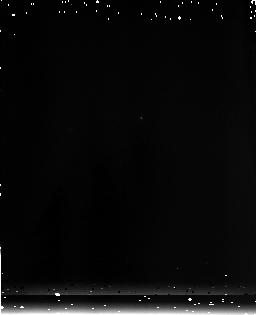
Target: SDSS-J104841.94+463830.8
Instrument: NICMOS/NIC3
Filter: F175W
Exposure: 3 min
Observation ID: n9mz12010

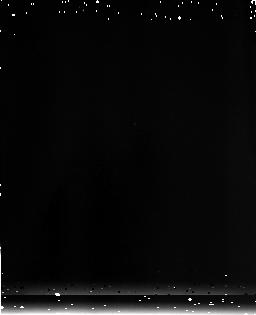
Target: SDSS-J163033.90+401209.6
Instrument: NICMOS/NIC3
Filter: F175W
Exposure: 3 min
Observation ID: n9mz22010

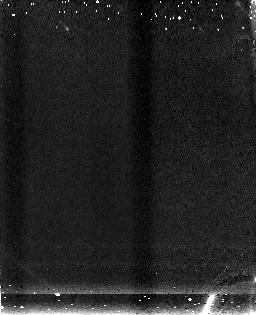
Target: SDSS-J103027.10+052454.9
Instrument: NICMOS/NIC3
Filter: F150W
Exposure: 3 min
Observation ID: n9mz02010

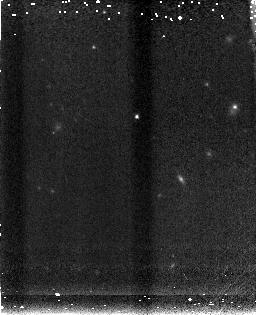
Target: SDSS-J130608.26+035626.3
Instrument: NICMOS/NIC3
Filter: F150W
Exposure: 3 min
Observation ID: n9mz14010

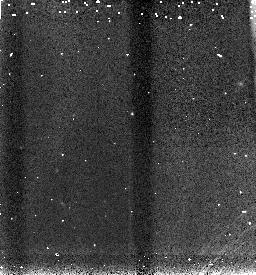
Target: SDSS-J163033.90+401209.6
Instrument: NICMOS/NIC3
Filter: F110W
Exposure: 2 min
Observation ID: n9mz28010

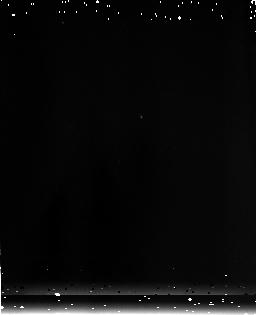
Target: SDSS-J104841.94+463830.8
Instrument: NICMOS/NIC3
Filter: F175W
Exposure: 3 min
Observation ID: n9mz11010

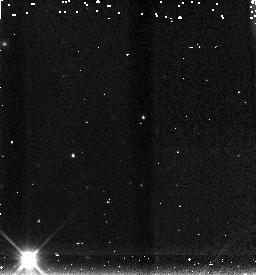
Target: SDSS-J103027.10+052454.9
Instrument: NICMOS/NIC3
Filter: F150W
Exposure: 2 min
Observation ID: n9mz25030

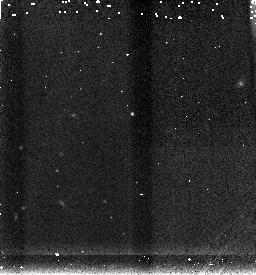
Target: SDSS-J163033.90+401209.6
Instrument: NICMOS/NIC3
Filter: F150W
Exposure: 2 min
Observation ID: n9mz28030

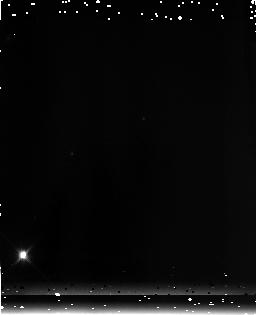
Target: SDSS-J103027.10+052454.9
Instrument: NICMOS/NIC3
Filter: F175W
Exposure: 3 min
Observation ID: n9mz03010

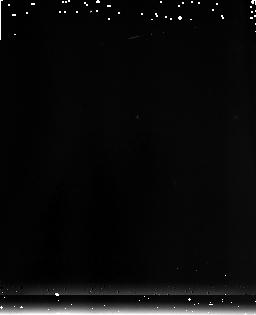
Target: SDSS-J130608.26+035626.3
Instrument: NICMOS/NIC3
Filter: F175W
Exposure: 3 min
Observation ID: n9mz15010

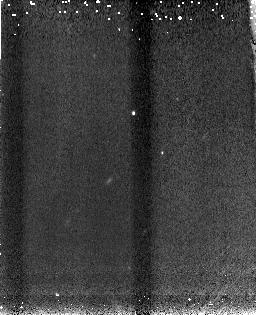
Target: SDSS-J104841.94+463830.8
Instrument: NICMOS/NIC3
Filter: F110W
Exposure: 3 min
Observation ID: n9mz07010

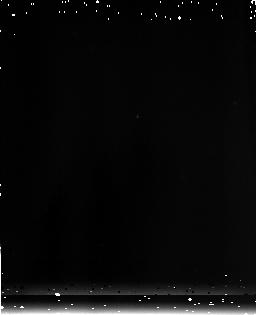
Target: SDSS-J130608.26+035626.3
Instrument: NICMOS/NIC3
Filter: F175W
Exposure: 3 min
Observation ID: n9mz18010

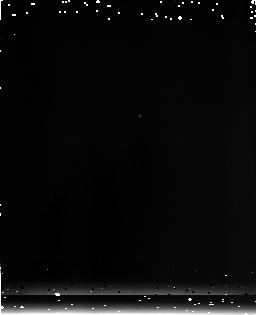
Target: SDSS-J104841.94+463830.8
Instrument: NICMOS/NIC3
Filter: F175W
Exposure: 3 min
Observation ID: n9mz09010

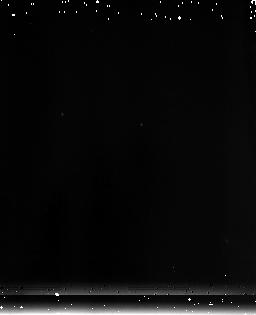
Target: SDSS-J103027.10+052454.9
Instrument: NICMOS/NIC3
Filter: F175W
Exposure: 3 min
Observation ID: n9mz06010

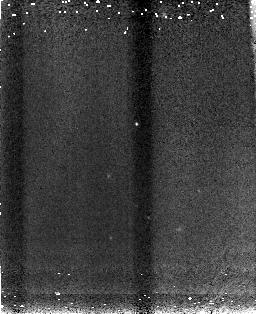
Target: SDSS-J163033.90+401209.6
Instrument: NICMOS/NIC3
Filter: F110W
Exposure: 3 min
Observation ID: n9mz19010

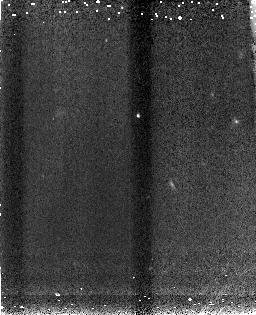
Target: SDSS-J130608.26+035626.3
Instrument: NICMOS/NIC3
Filter: F110W
Exposure: 3 min
Observation ID: n9mz13010

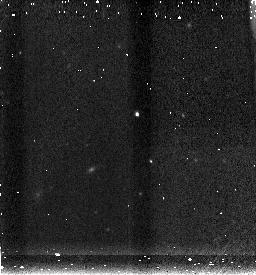
Target: SDSS-J104841.94+463830.8
Instrument: NICMOS/NIC3
Filter: F150W
Exposure: 2 min
Observation ID: n9mz26030

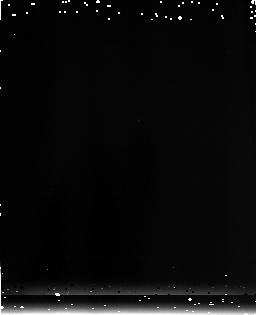
Target: SDSS-J163033.90+401209.6
Instrument: NICMOS/NIC3
Filter: F175W
Exposure: 3 min
Observation ID: n9mz21010

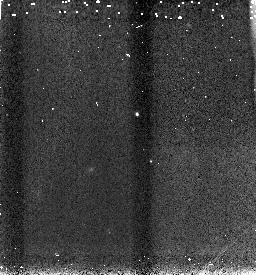
Target: SDSS-J104841.94+463830.8
Instrument: NICMOS/NIC3
Filter: F110W
Exposure: 2 min
Observation ID: n9mz26010

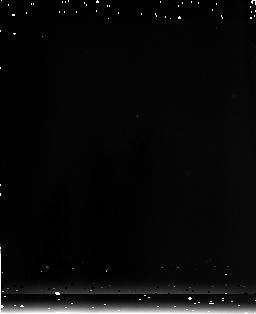
Target: SDSS-J130608.26+035626.3
Instrument: NICMOS/NIC3
Filter: F175W
Exposure: 3 min
Observation ID: n9mz17010

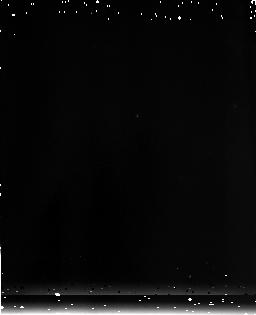
Target: SDSS-J130608.26+035626.3
Instrument: NICMOS/NIC3
Filter: F175W
Exposure: 3 min
Observation ID: n9mz16010

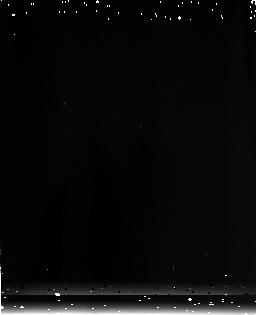
Target: SDSS-J103027.10+052454.9
Instrument: NICMOS/NIC3
Filter: F175W
Exposure: 3 min
Observation ID: n9mz05010

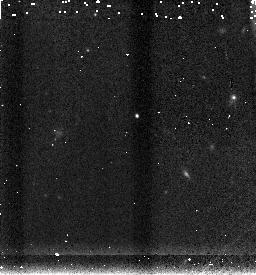
Target: SDSS-J130608.26+035626.3
Instrument: NICMOS/NIC3
Filter: F150W
Exposure: 2 min
Observation ID: n9mz27030

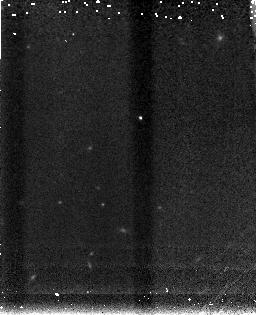
Target: SDSS-J163033.90+401209.6
Instrument: NICMOS/NIC3
Filter: F150W
Exposure: 3 min
Observation ID: n9mz20010

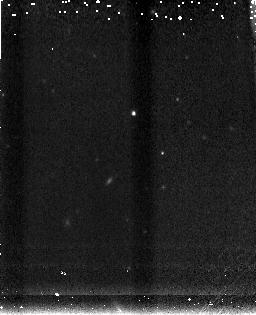
Target: SDSS-J104841.94+463830.8
Instrument: NICMOS/NIC3
Filter: F150W
Exposure: 3 min
Observation ID: n9mz08010

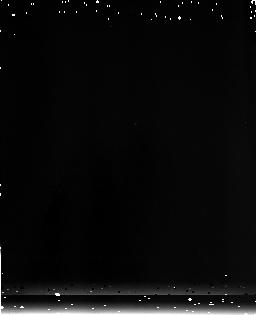
Target: SDSS-J163033.90+401209.6
Instrument: NICMOS/NIC3
Filter: F175W
Exposure: 3 min
Observation ID: n9mz23010

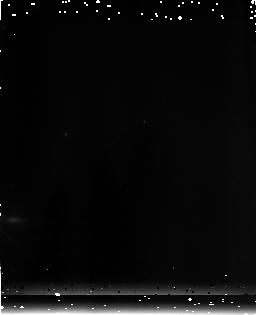
Target: SDSS-J103027.10+052454.9
Instrument: NICMOS/NIC3
Filter: F175W
Exposure: 3 min
Observation ID: n9mz04010

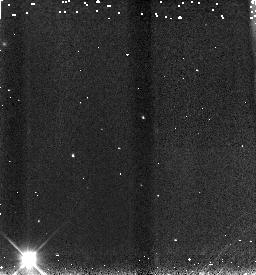
Target: SDSS-J103027.10+052454.9
Instrument: NICMOS/NIC3
Filter: F110W
Exposure: 2 min
Observation ID: n9mz25010

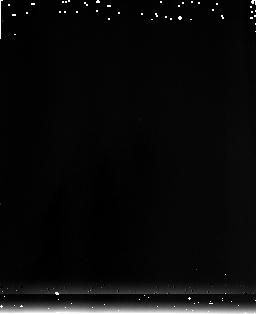
Target: SDSS-J163033.90+401209.6
Instrument: NICMOS/NIC3
Filter: F175W
Exposure: 3 min
Observation ID: n9mz24010

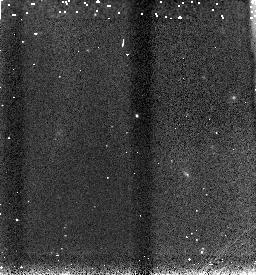
Target: SDSS-J130608.26+035626.3
Instrument: NICMOS/NIC3
Filter: F110W
Exposure: 2 min
Observation ID: n9mz27010

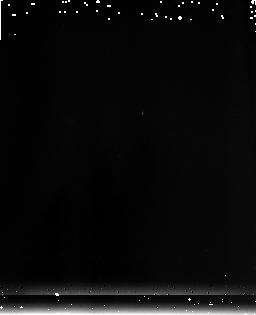
Target: SDSS-J104841.94+463830.8
Instrument: NICMOS/NIC3
Filter: F175W
Exposure: 3 min
Observation ID: n9mz10010

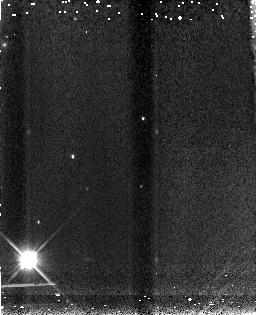
Target: SDSS-J103027.10+052454.9
Instrument: NICMOS/NIC3
Filter: F110W
Exposure: 3 min
Observation ID: n9mz01010

Quasars at Redshift z=6 and Early Star Formation History (PI: Dietrich, Matthias)

We propose to observe four high-redshift quasars (z=6) in the NIR in order to estimate relative Fe/Mg abundances and the central black hole mass. The results of this study will critically constrain models of joint quasar and galaxy formation, early star formation, and the growth of supermassive black holes. Different time scales and yields for alpha-elements (like O or Mg) and for iron result into an iron enrichment delay of ~0.3 to 0.6 Gyr. Hence, despite the well-known complexity of the FeII emission line spectrum, the ratio iron/alpha - element is a potentially useful cosmological clock. The central black hole mass will be estimated based on a recently revised back hole mass - luminosity relationship. The time delay of the iron enrichment and the time required to form a supermassive black hole (logM>8 Msol, tau ~0.5Gyr) as evidenced by quasar activity will be used to date the beginning of the first intense star formation, marking the formation of the first massive galaxies that host luminous quasars, and to constrain the epoch when supermassive black holes start to grow by accretion.